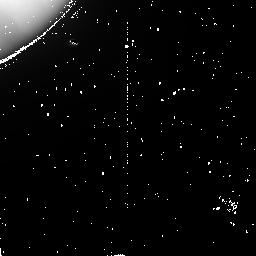
Target: IO-N2BO
Instrument: NICMOS/NIC2
Filter: POL0L
Exposure: 9 min
Observation ID: n41s01010

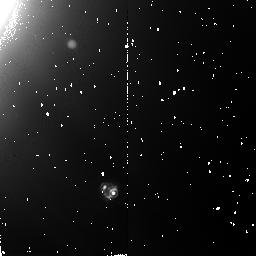
Target: IO-N2BO-3
Instrument: NICMOS/NIC2
Filter: POL240L
Exposure: 9 min
Observation ID: n41s61030

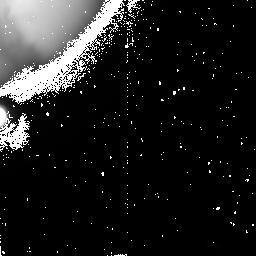
Target: IO-N2AO-2
Instrument: NICMOS/NIC2
Filter: POL120L
Exposure: 9 min
Observation ID: n41sx2020

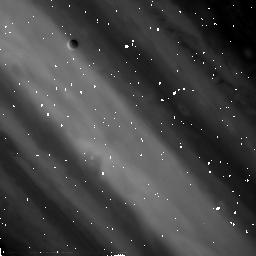
Target: IO-N2AO
Instrument: NICMOS/NIC2
Filter: POL120L
Exposure: 9 min
Observation ID: n41sa2020

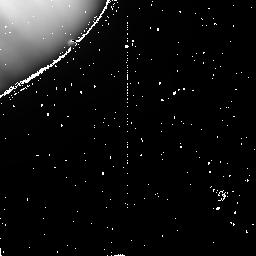
Target: IO-N2BO
Instrument: NICMOS/NIC2
Filter: POL120L
Exposure: 9 min
Observation ID: n41s01020

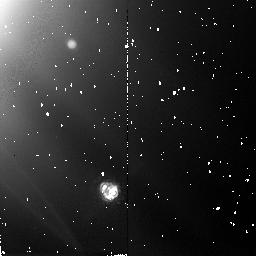
Target: IO-N2BO-3
Instrument: NICMOS/NIC2
Filter: POL120L
Exposure: 9 min
Observation ID: n41s61020

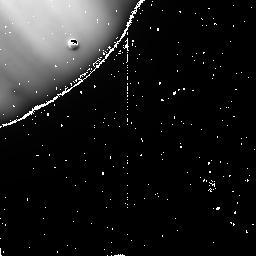
Target: IO-N2BO
Instrument: NICMOS/NIC2
Filter: POL240L
Exposure: 9 min
Observation ID: n41s01030

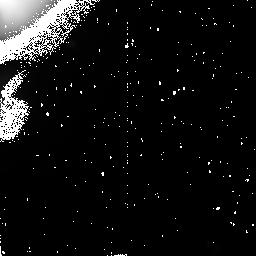
Target: IO-N2AO-2
Instrument: NICMOS/NIC2
Filter: POL240L
Exposure: 9 min
Observation ID: n41sx2030

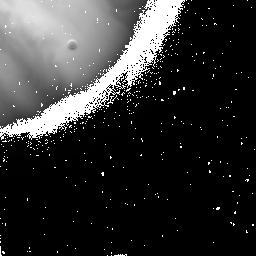
Target: IO-N2AO-2
Instrument: NICMOS/NIC2
Filter: POL0L
Exposure: 9 min
Observation ID: n41sx2010

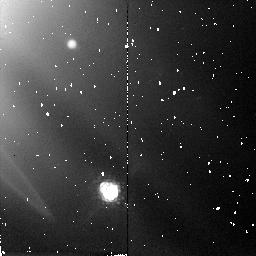
Target: IO-N2BO-3
Instrument: NICMOS/NIC2
Filter: POL0L
Exposure: 9 min
Observation ID: n41s61010

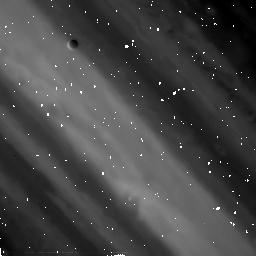
Target: IO-N2AO
Instrument: NICMOS/NIC2
Filter: POL0L
Exposure: 9 min
Observation ID: n41sa2010

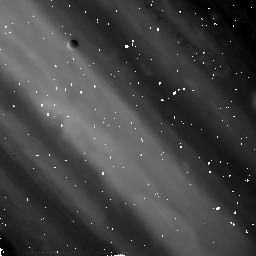
Target: IO-N2AO
Instrument: NICMOS/NIC2
Filter: POL240L
Exposure: 9 min
Observation ID: n41sa2030

Composition and Heterogeneity of Ios Volcanos from Polarimetry of Their Thermal Emission (PI: Goguen, Jay)

We propose NICMOS measurements of the linear polarization of Io's 2Mum volcanic thermal emission in Jupiter's shadow to study the lava composition and its variation among different hot spots on Io. Goguen and Sinton (1985) used disk- integrated polarimetry of the sunlit Io at 4.8Mum to show that the hot spot emission is strongly polarized and obeys a simple model of polarization by Fresnel transmission across a plane dielectric interface. They deduced both the latitudes and longitudes of hot spots and determined the mean index of refraction of the lava as n=1.51+/- 0.07, consistent with silicate compositions (1.34<n<1.46) and lower than that expected for sulfur (n=1.82+/-0.07). HST (Lambda/D=0.17 arcsec) makes possible direct measurement of the hot spot locations and resolution of the polarization of individual hot spots. Observing Io in Jupiter's shadow eliminates the unpolarized reflected sunlight leaving only the strongly (~10%) polarized emission. This polarization should be easily measured for hot spots with radius r>1 km for T>600K. Because locations are measured independently and reflected sunlight is eliminated, the polarization of each hot spot uniquely determines its index of refraction. We expect at least 3-10 hot spots on the visible hemisphere at this level, including Loki. The analysis will focus on the composition and its variation among the hot spots and correlate the variation, for example, with hot spot size, temperature and morphology.